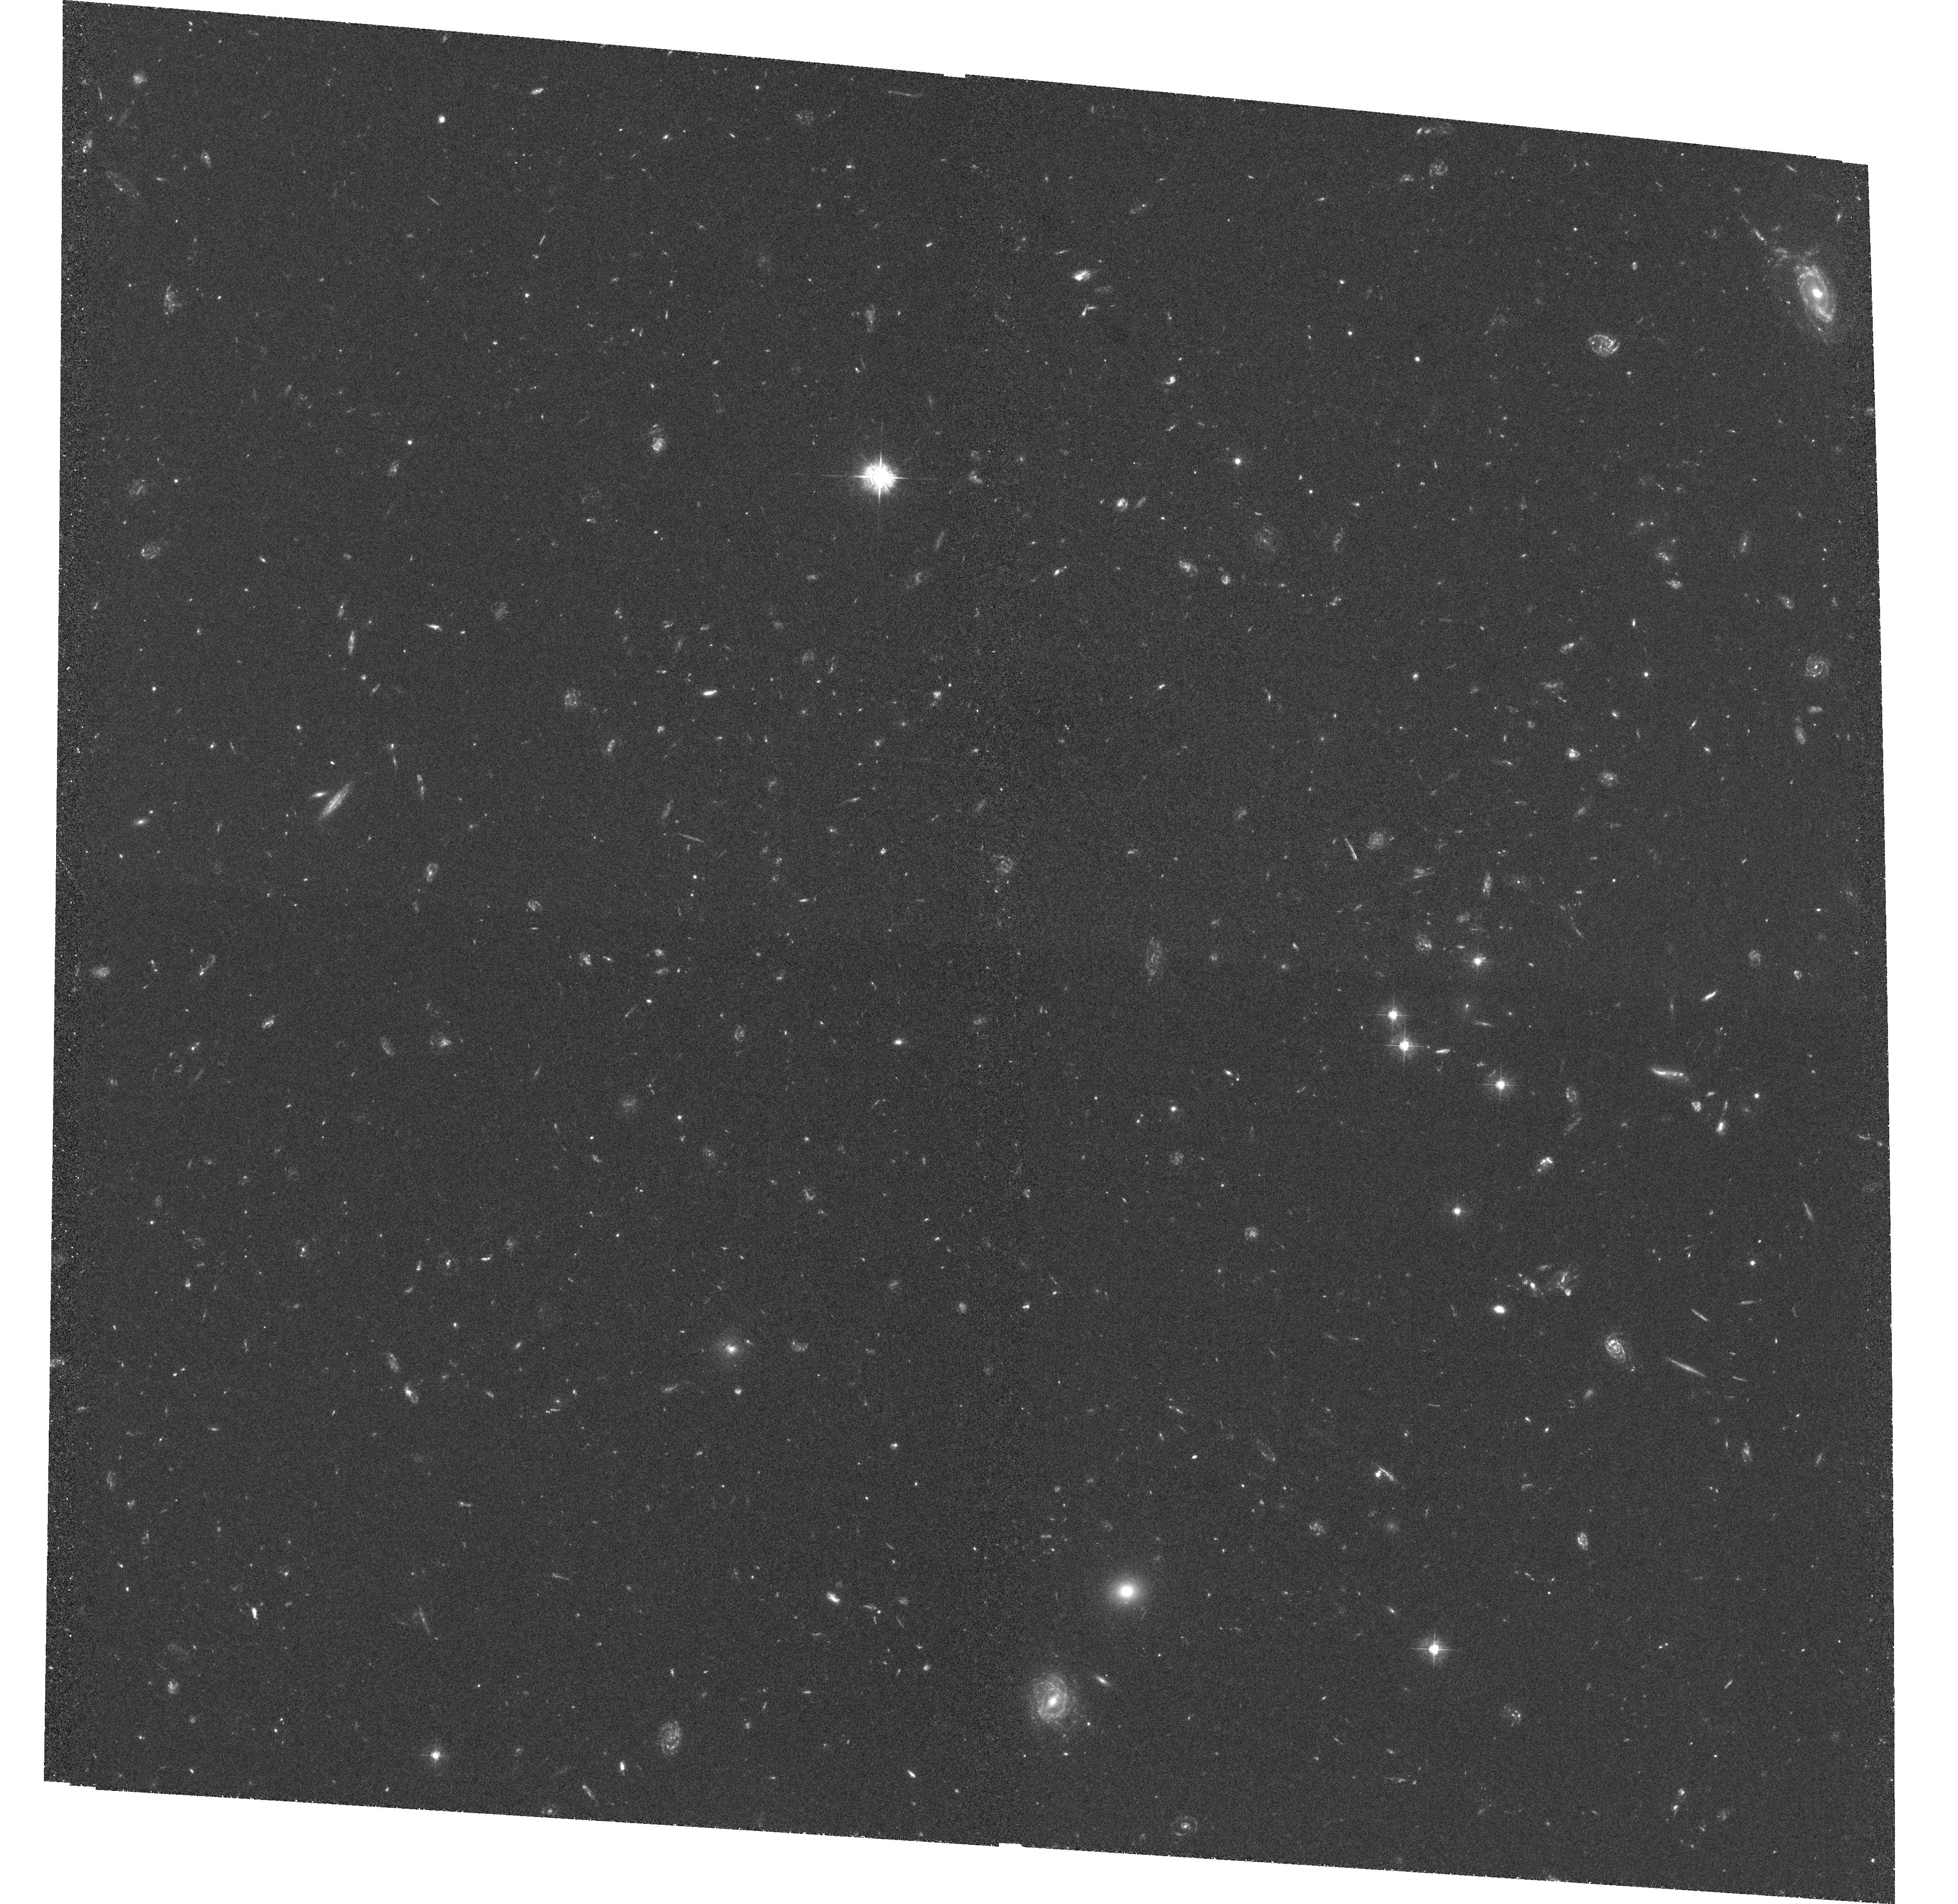
Target: SDSS1004+4112. Instrument: ACS/WFC. Filter: F435W. Exposure: 3.7 h. Observation ID: hst_10509_06_acs_wfc_f435w_j9e306

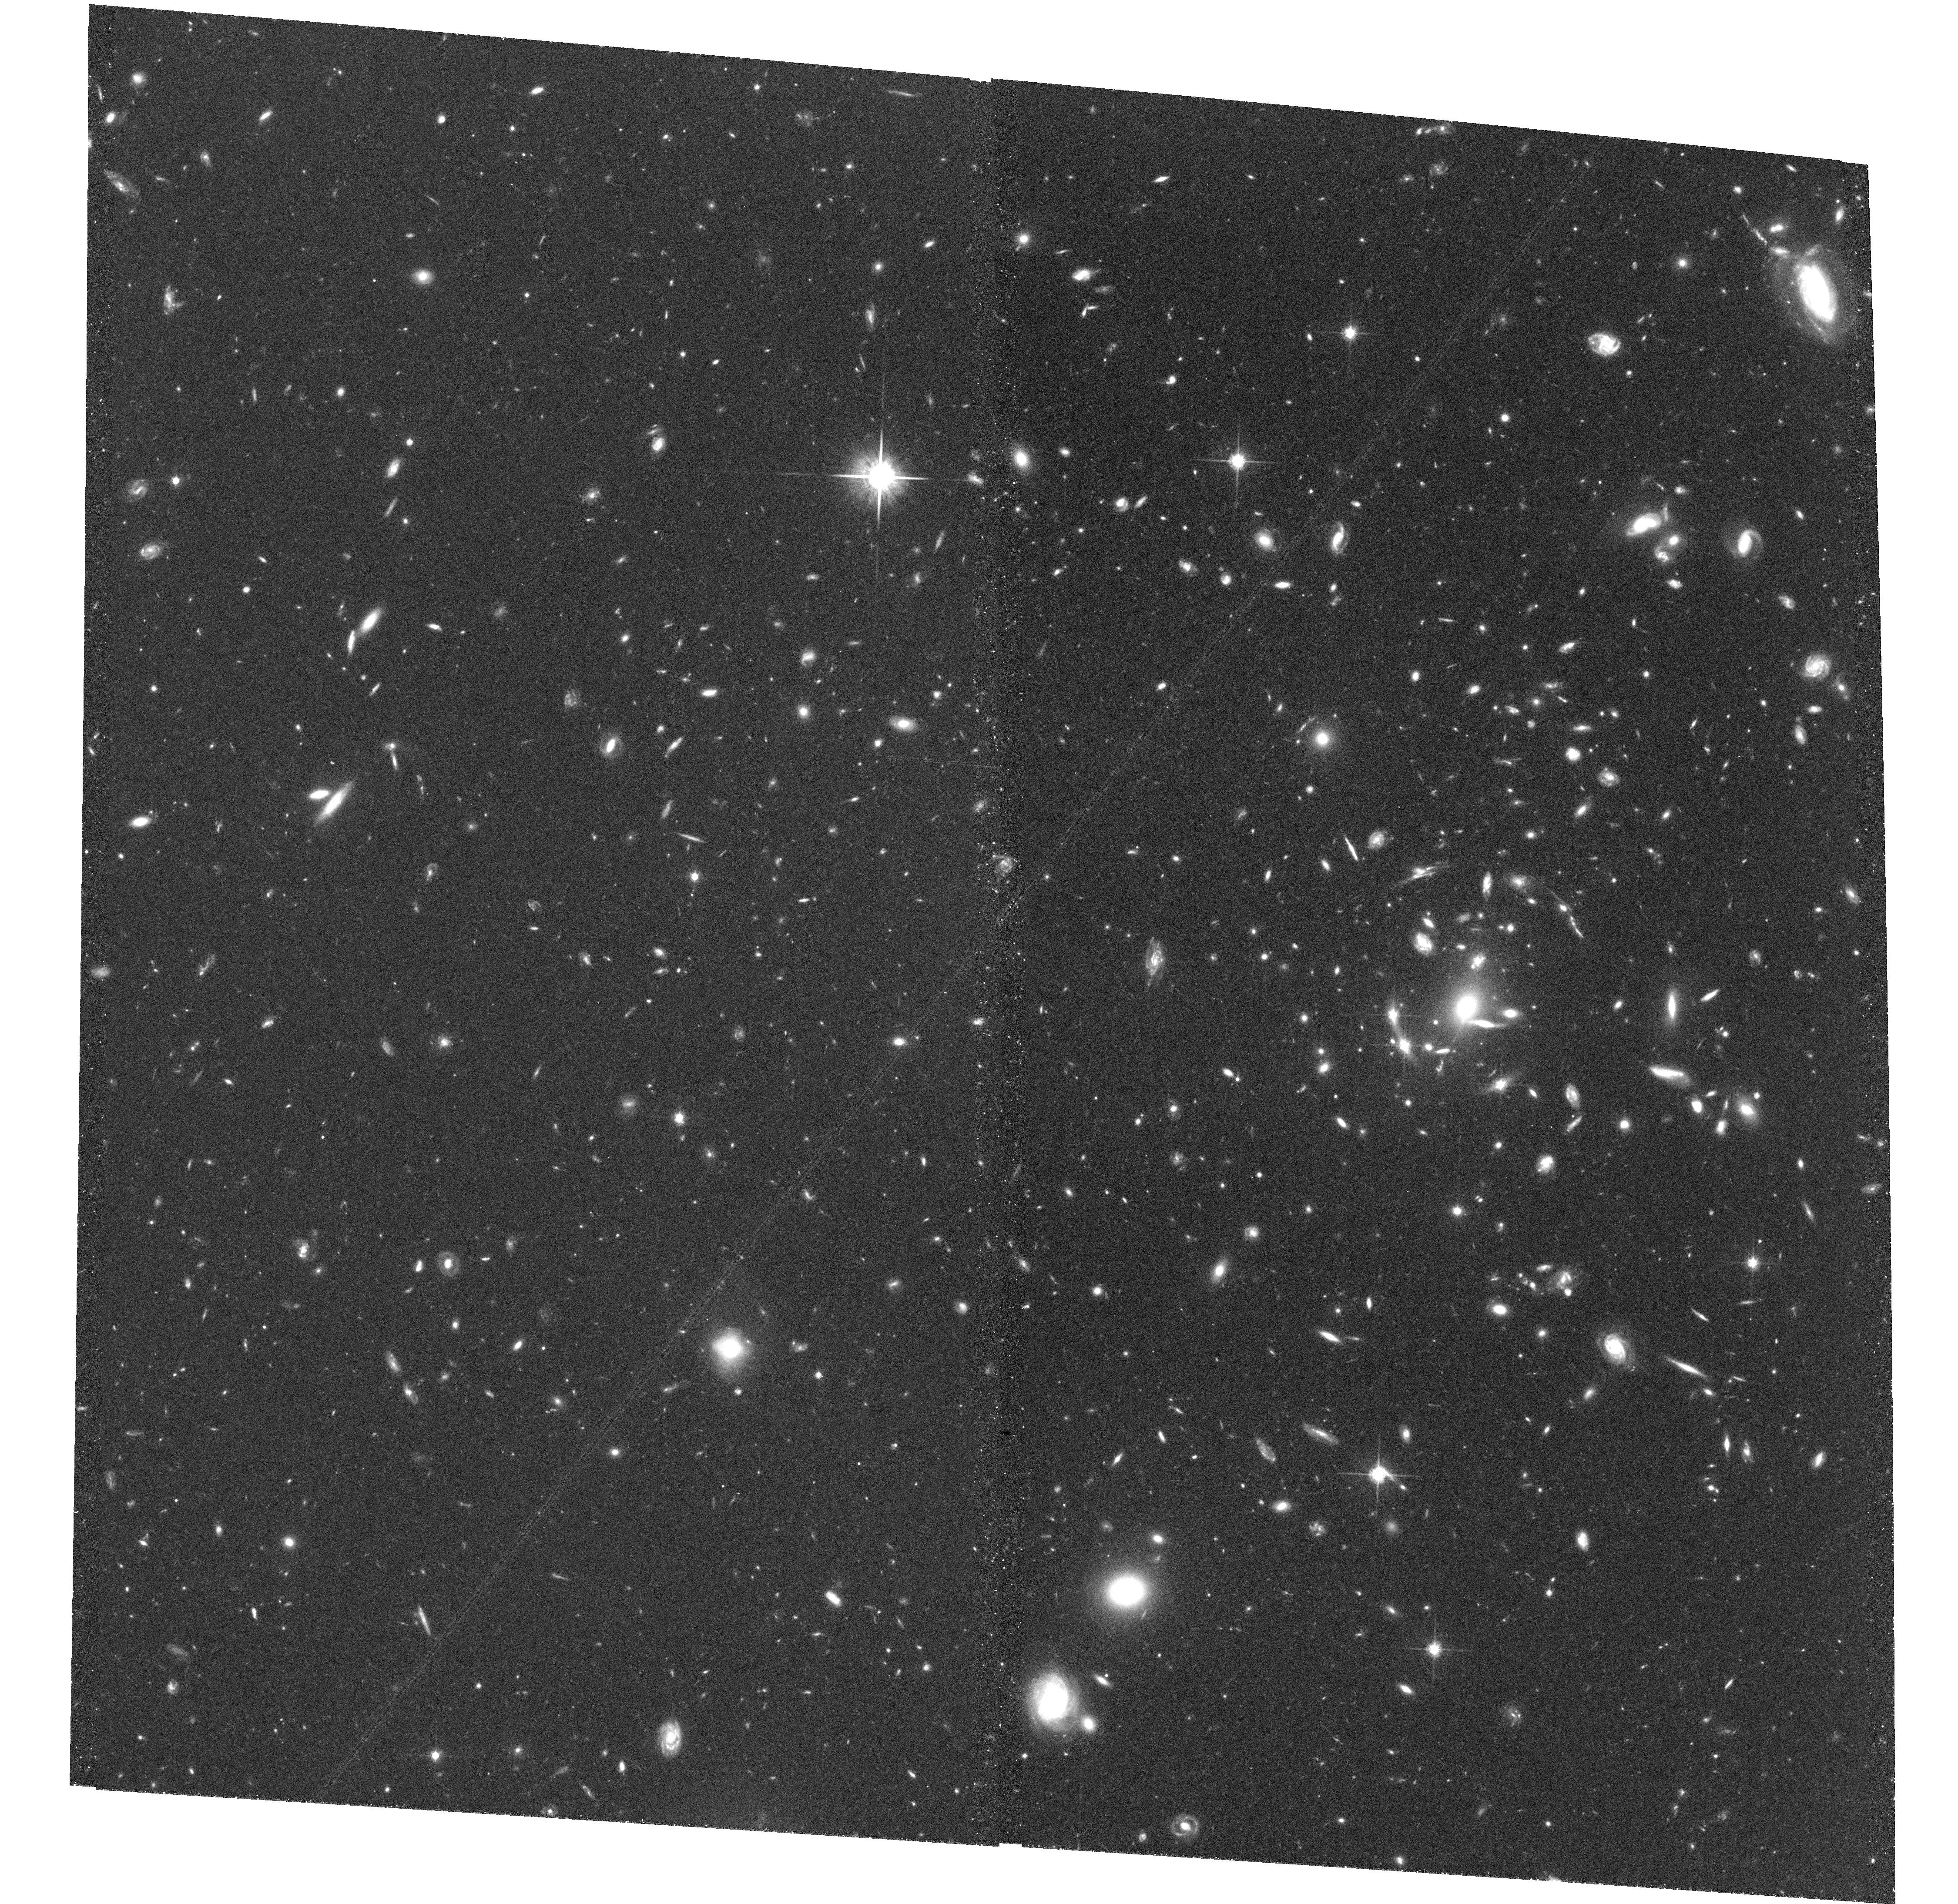
Target: SDSS1004+4112. Instrument: ACS/WFC. Filter: F814W. Exposure: 1.5 h. Observation ID: hst_10509_05_acs_wfc_f814w_j9e305

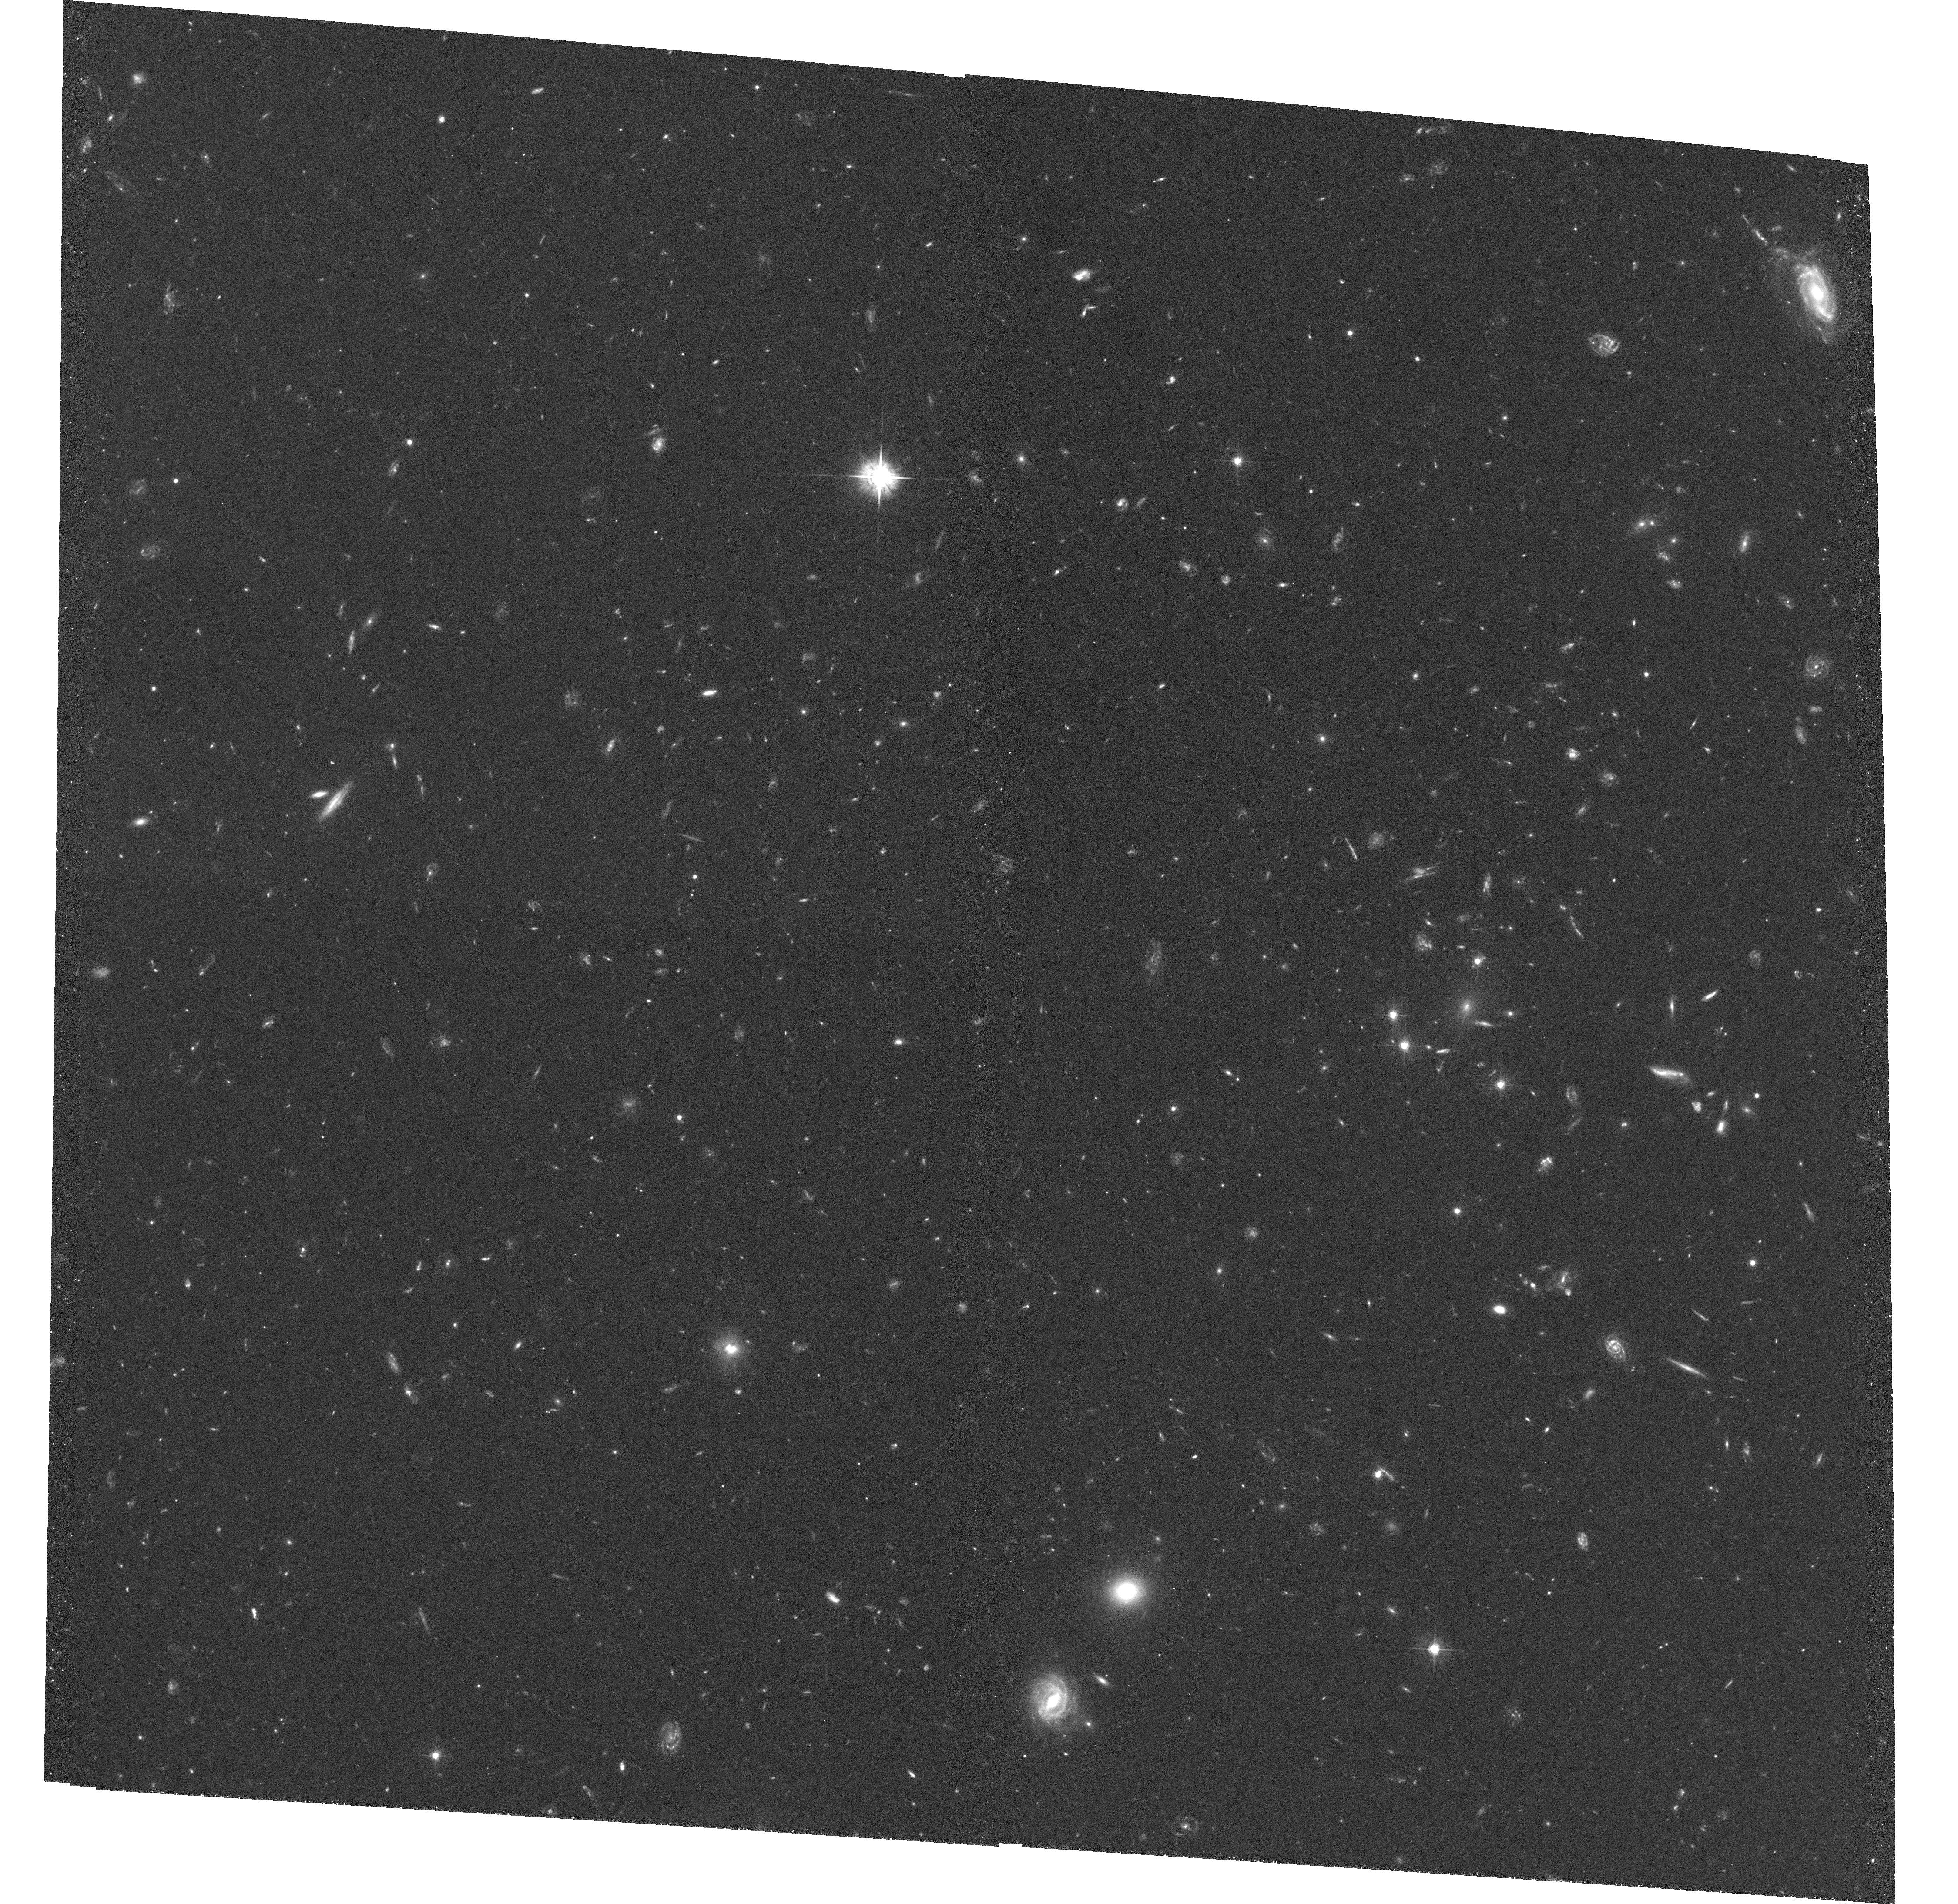
Target: SDSS1004+4112. Instrument: ACS/WFC. Filter: F555W. Exposure: 2.2 h. Observation ID: hst_10509_05_acs_wfc_f555w_j9e305

The Cluster Lens SDSS 1004+4112: Constraining World Models With its Multiply-Imaged Quasar and Galaxies (PI: Kochanek, Chris S.)

We will use deep ACS imaging of the giant (15 arcsec) four-image z_s=1.734 lensed quasar SDSS 1004+4112, and its z_l=0.68 lensing galaxy cluster, to identify many additional multiply-imaged background galaxies. Combining the existing single orbit ACS I-band image with ground based data, we have definitely identified two multiply imaged galaxies with estimated redshifts of 2.6 and 4.3, about 15 probable images of background galaxies, and a point source in the core of the central cD galaxy, which is likely to be the faint, fifth image of the quasar. The new data will provide accurate photometric redshifts, confirm that the candidate fifth image has the same spectral energy distribution as the other quasar images, allow secure identification of additional multiply-lensed galaxies for improving the mass model, and permit identification of faint cluster members. Due to the high lens redshift and the broad redshift distribution of the lensed background sources, we should be able to use the source-redshift scaling of the Einstein radius that depends on (d_ls/d_os), to derive a direct, geometric estimate of Omega_Lambda. The deeper images will also allow a weak lensing analysis to extend the mass distribution to larger radii. Unlike any other cluster lenses, the time delay between the lensed quasar images (already measured for the A--B images, and measurable for the others over the next few years), breaks the so-called kappa-degeneracies that complicate weak-lensing analyses.